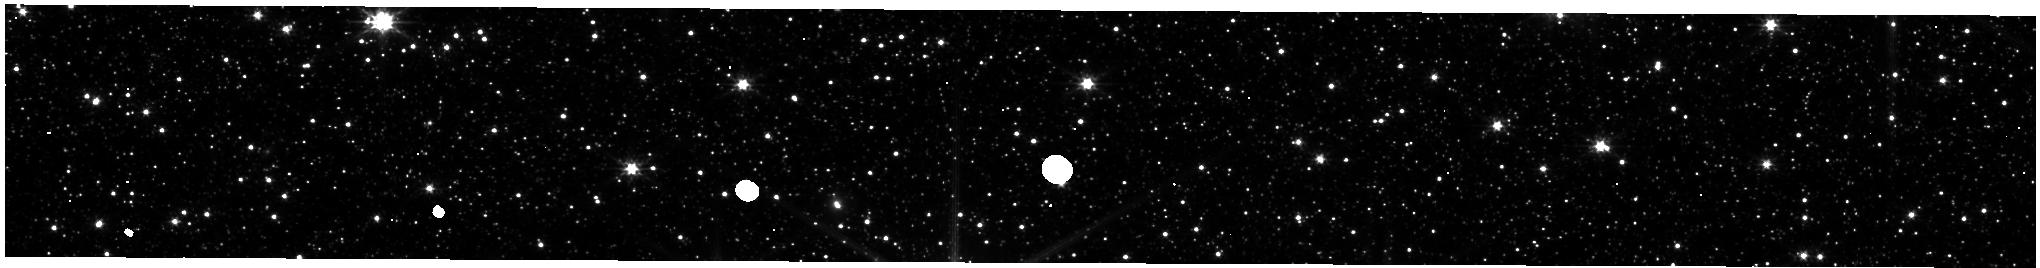
Target: LMC-NIRISS-FGS-ALIGNMENT. Instrument: NIRISS. Filter: CLEAR+F200W. Exposure: 3 min. Observation ID: jw01086-o002_t001_niriss_clear-f200w-substrip256

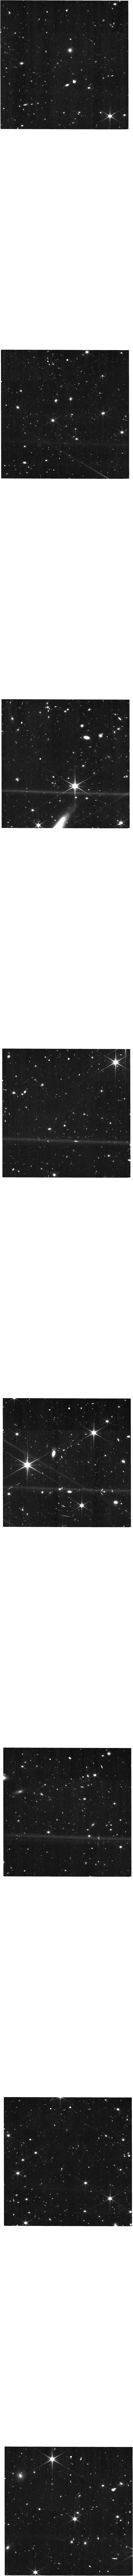
Target: UHER-V3PA204. Instrument: NIRISS. Filter: CLEAR+F150W. Exposure: 27 min. Observation ID: jw01086-o100_t003_niriss_clear-f150w

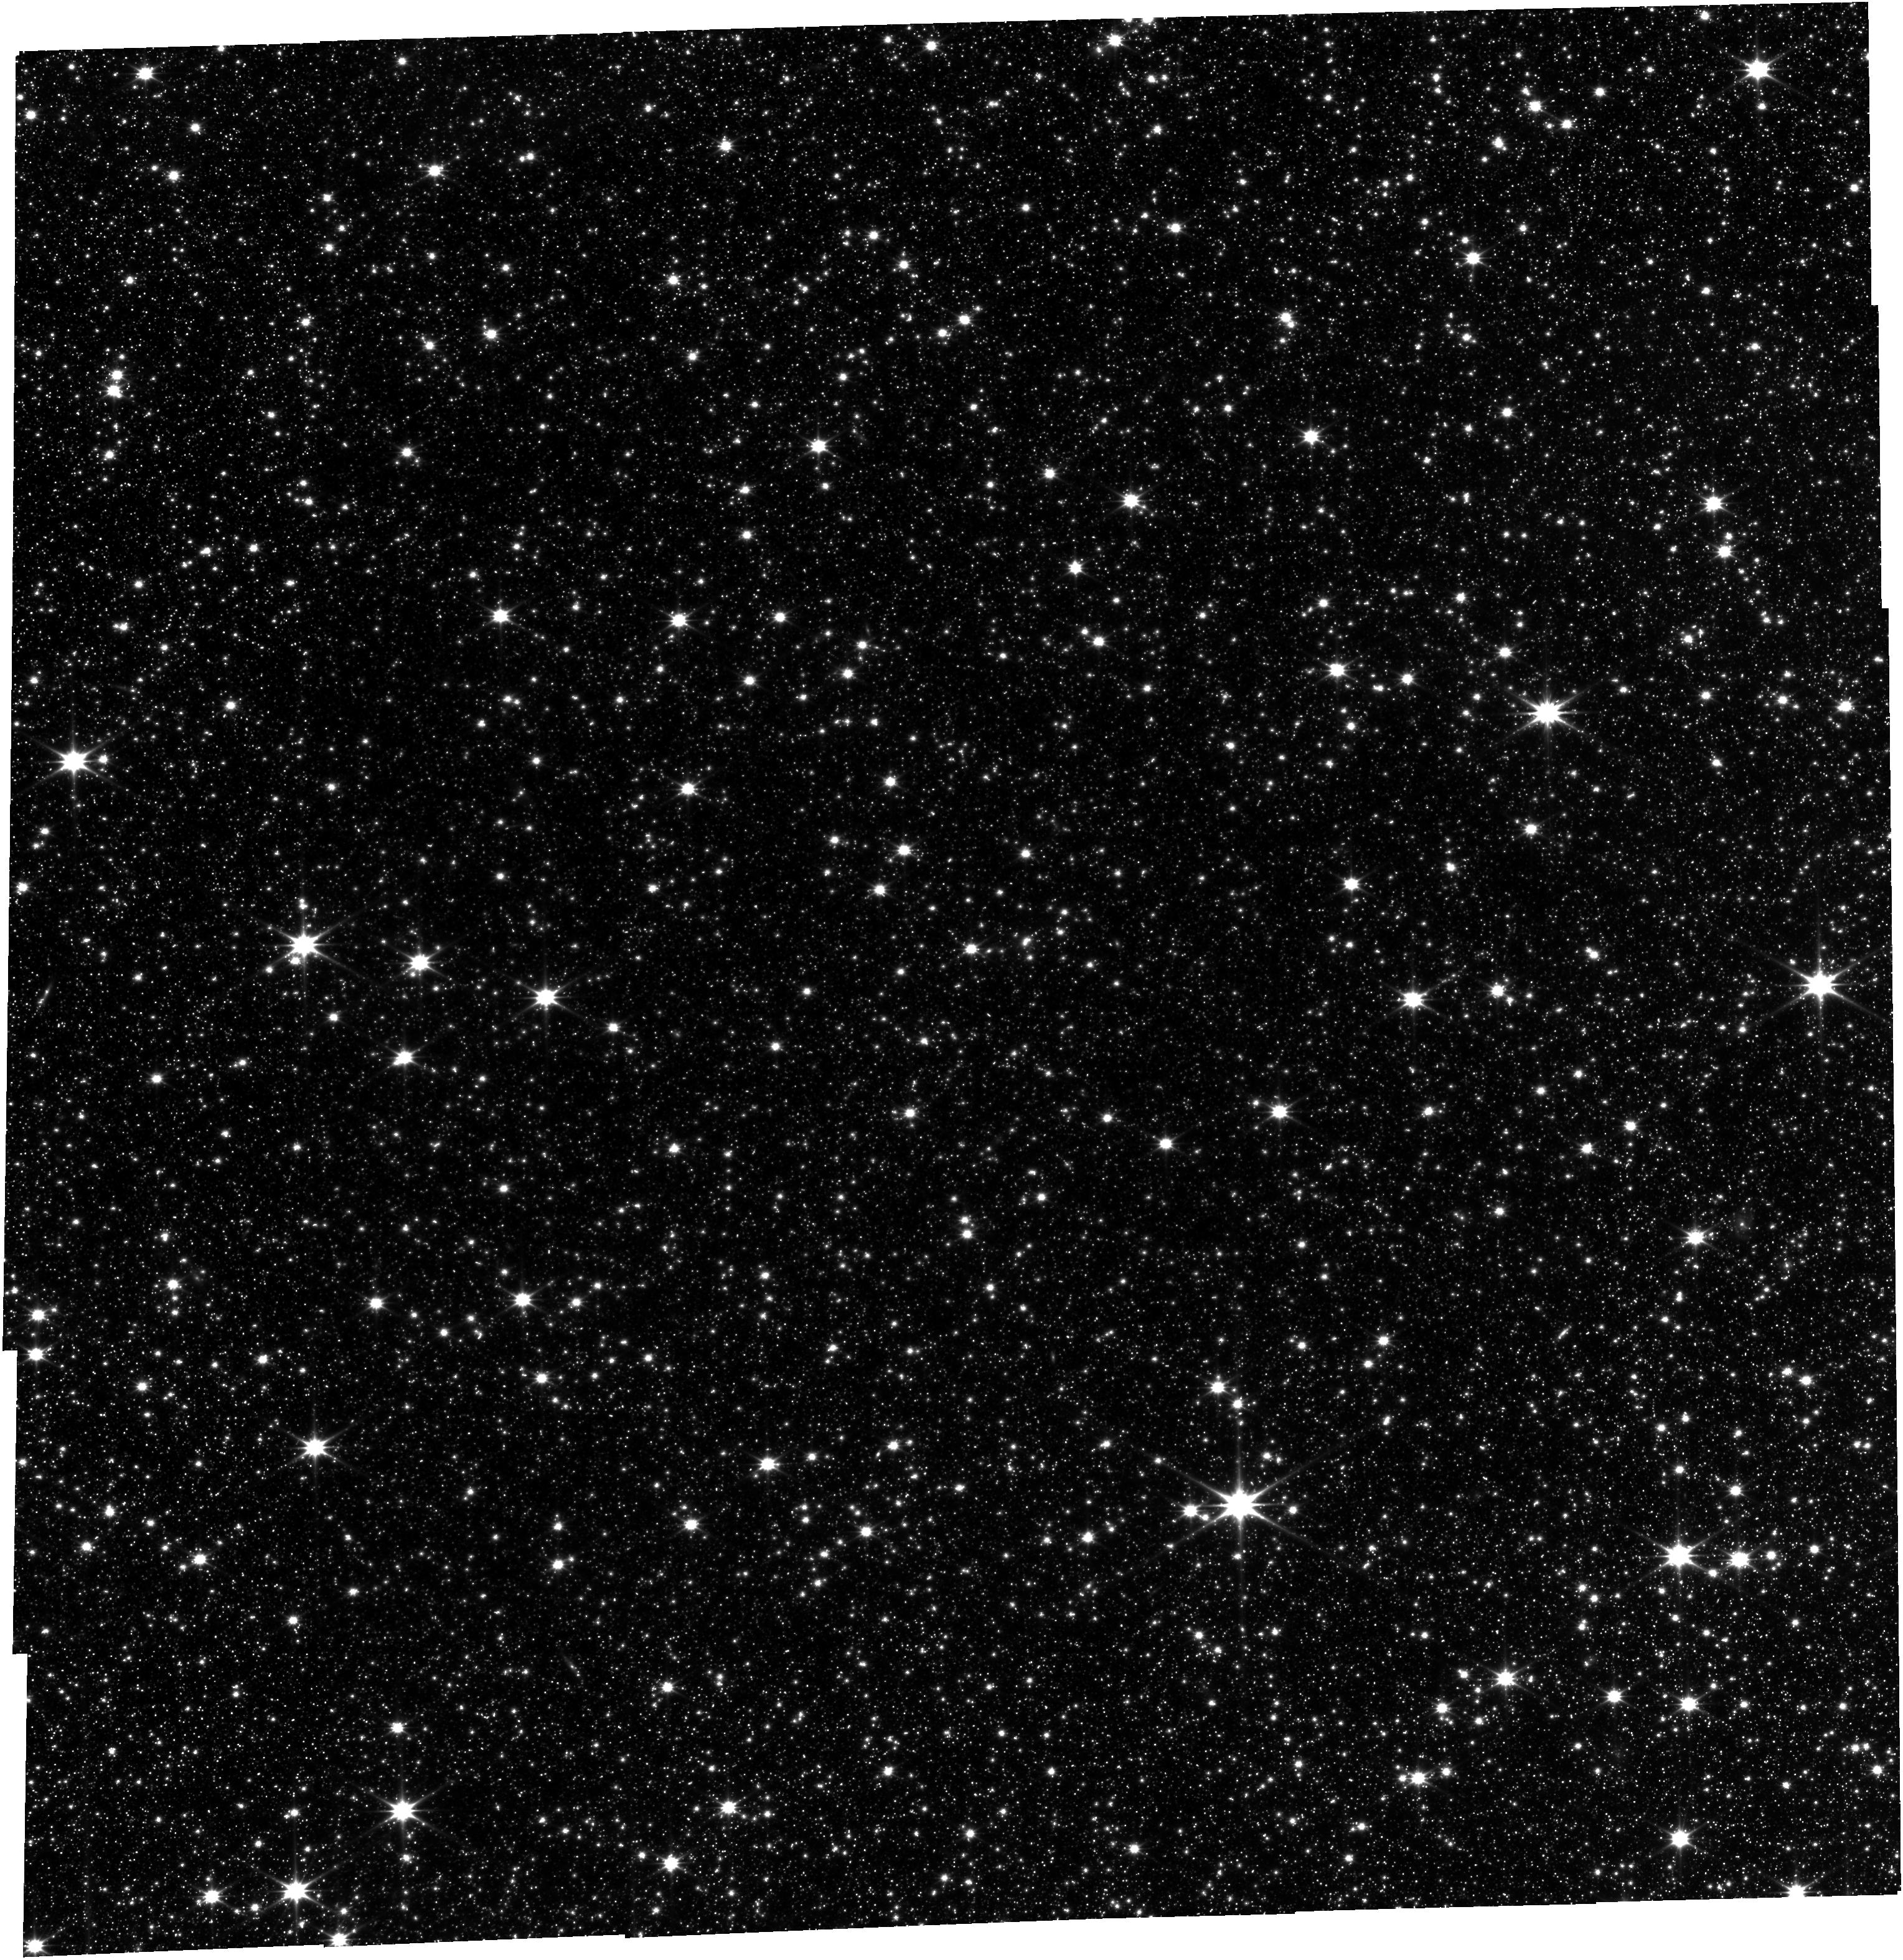
Target: LMC-NIRISS-FGS-ALIGNMENT. Instrument: FGS/FGS1. Filter: OPEN. Exposure: 3.5 h. Observation ID: jw01086-o001_t001_fgs_clear

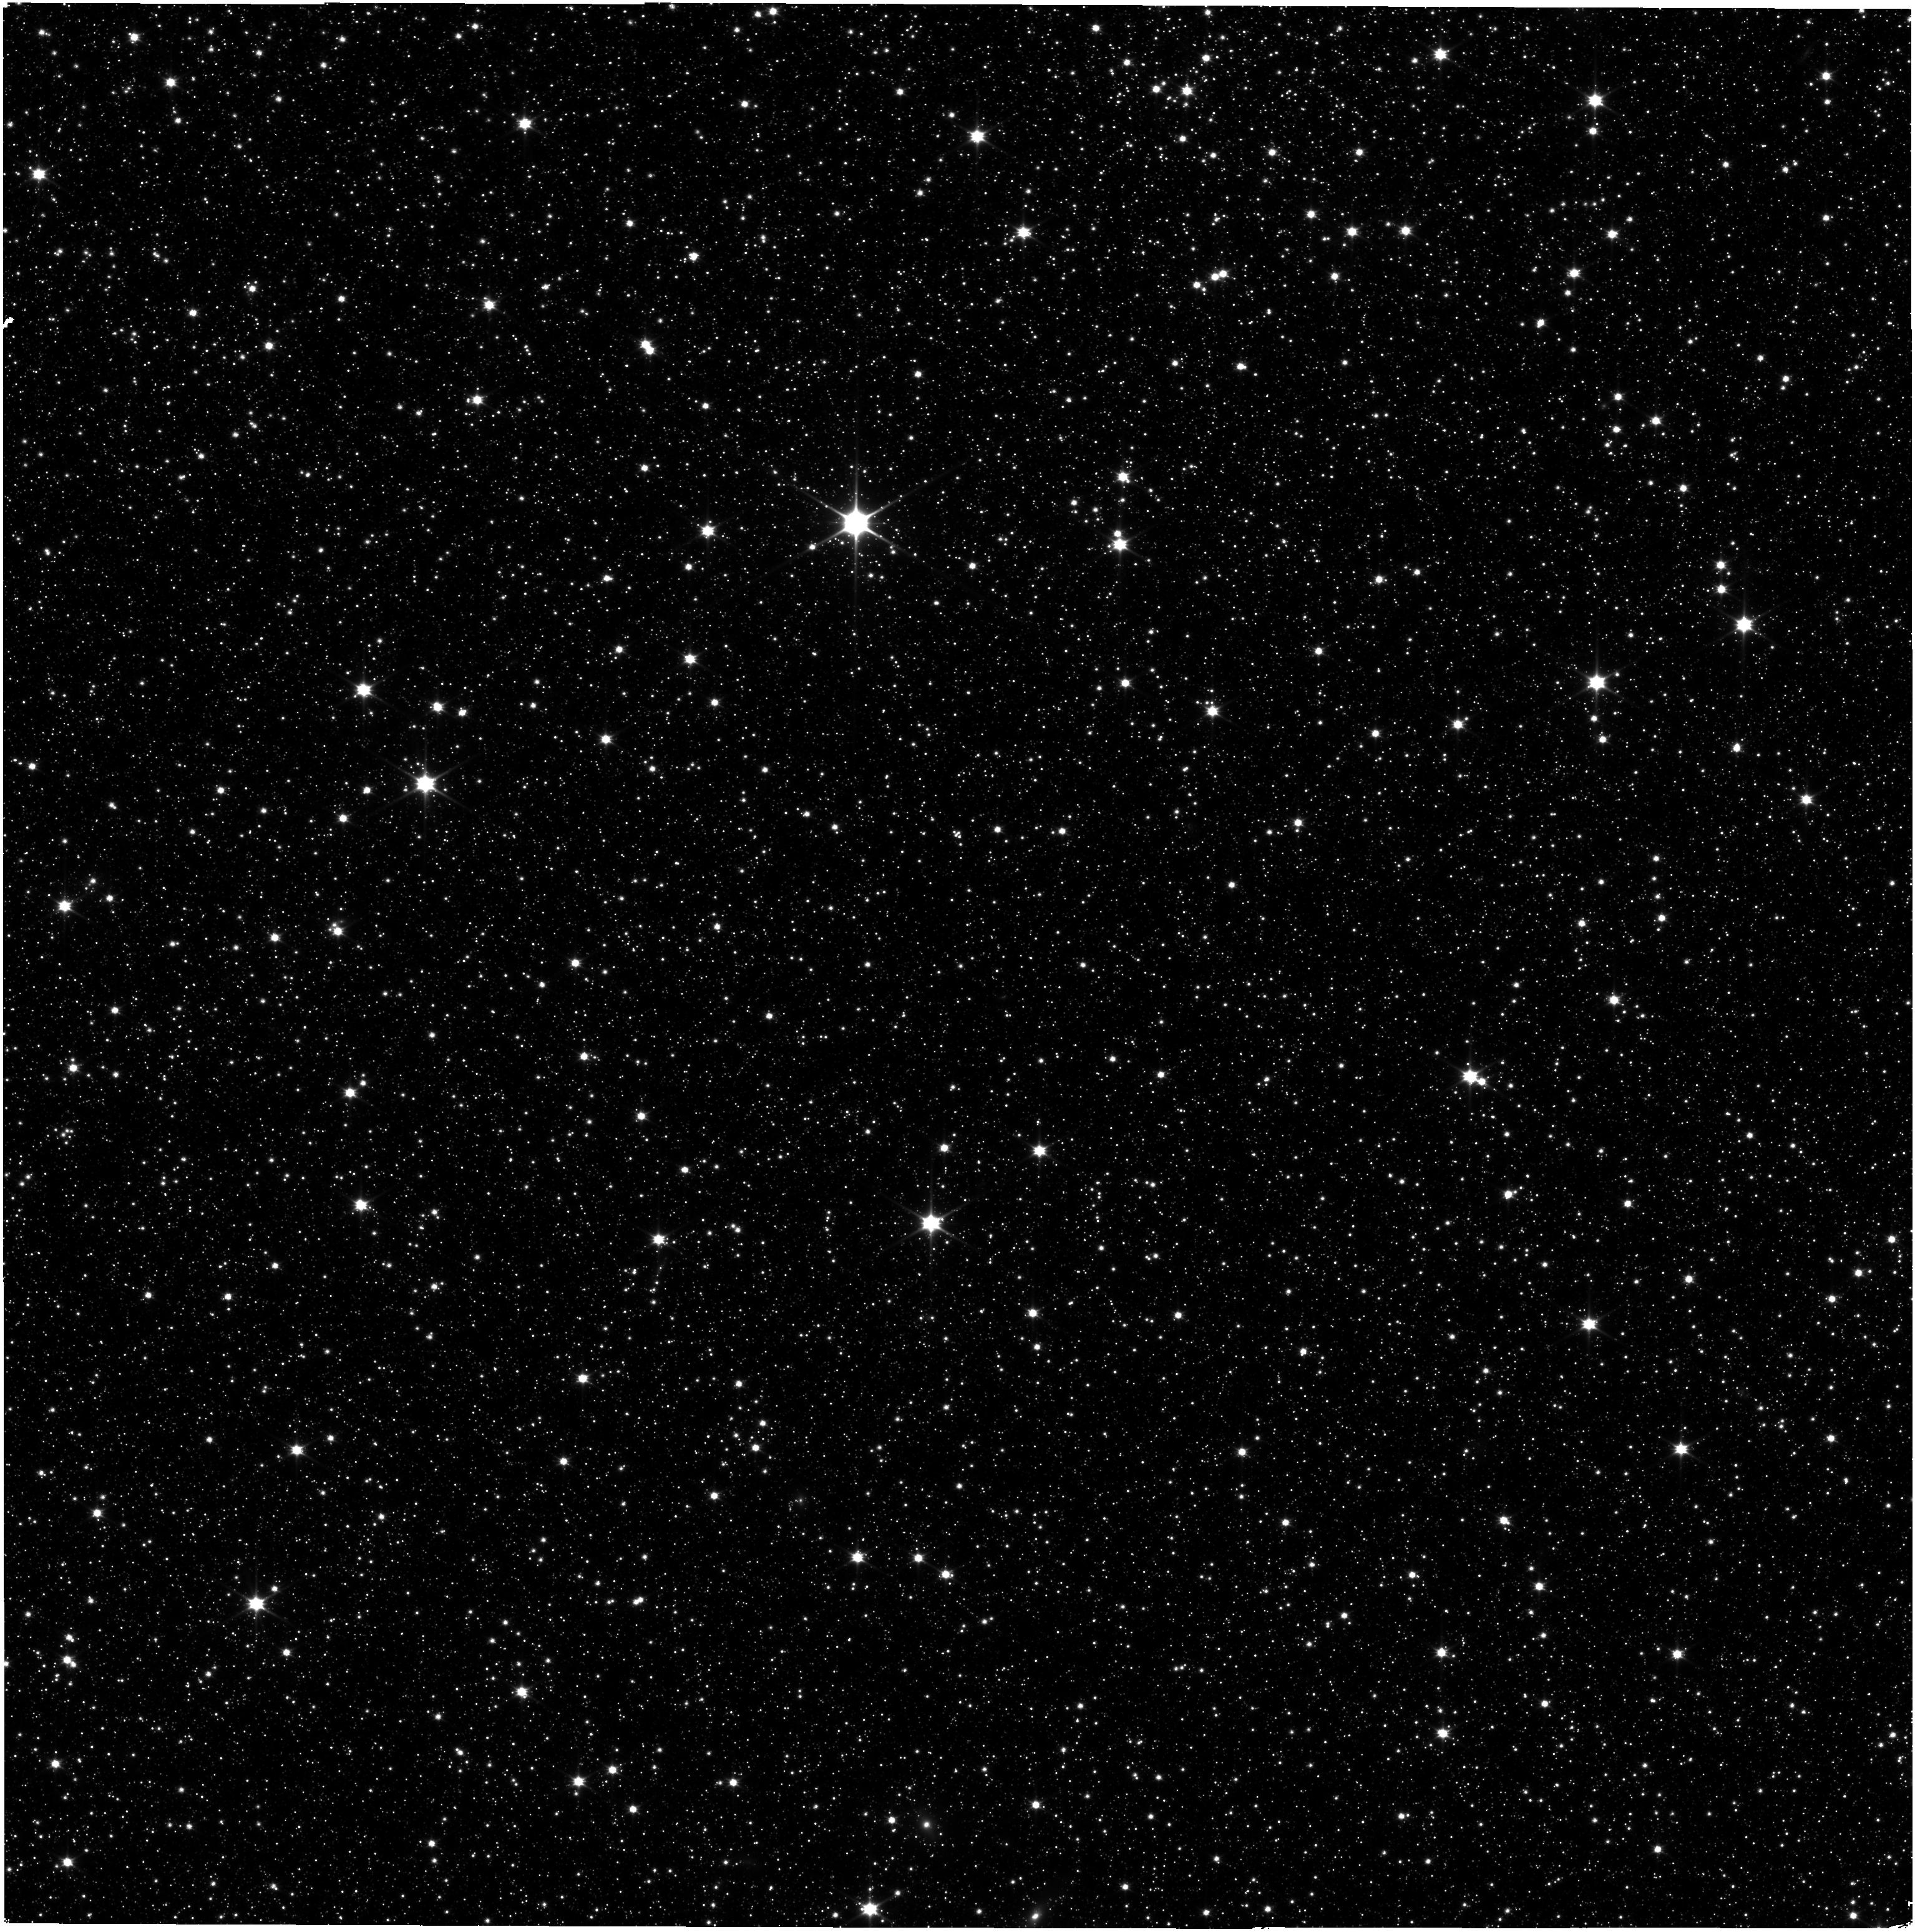
Target: LMC-NIRISS-FGS-ALIGNMENT. Instrument: NIRISS. Filter: CLEAR+F090W. Exposure: 16 min. Observation ID: jw01086-o001_t001_niriss_clear-f090w

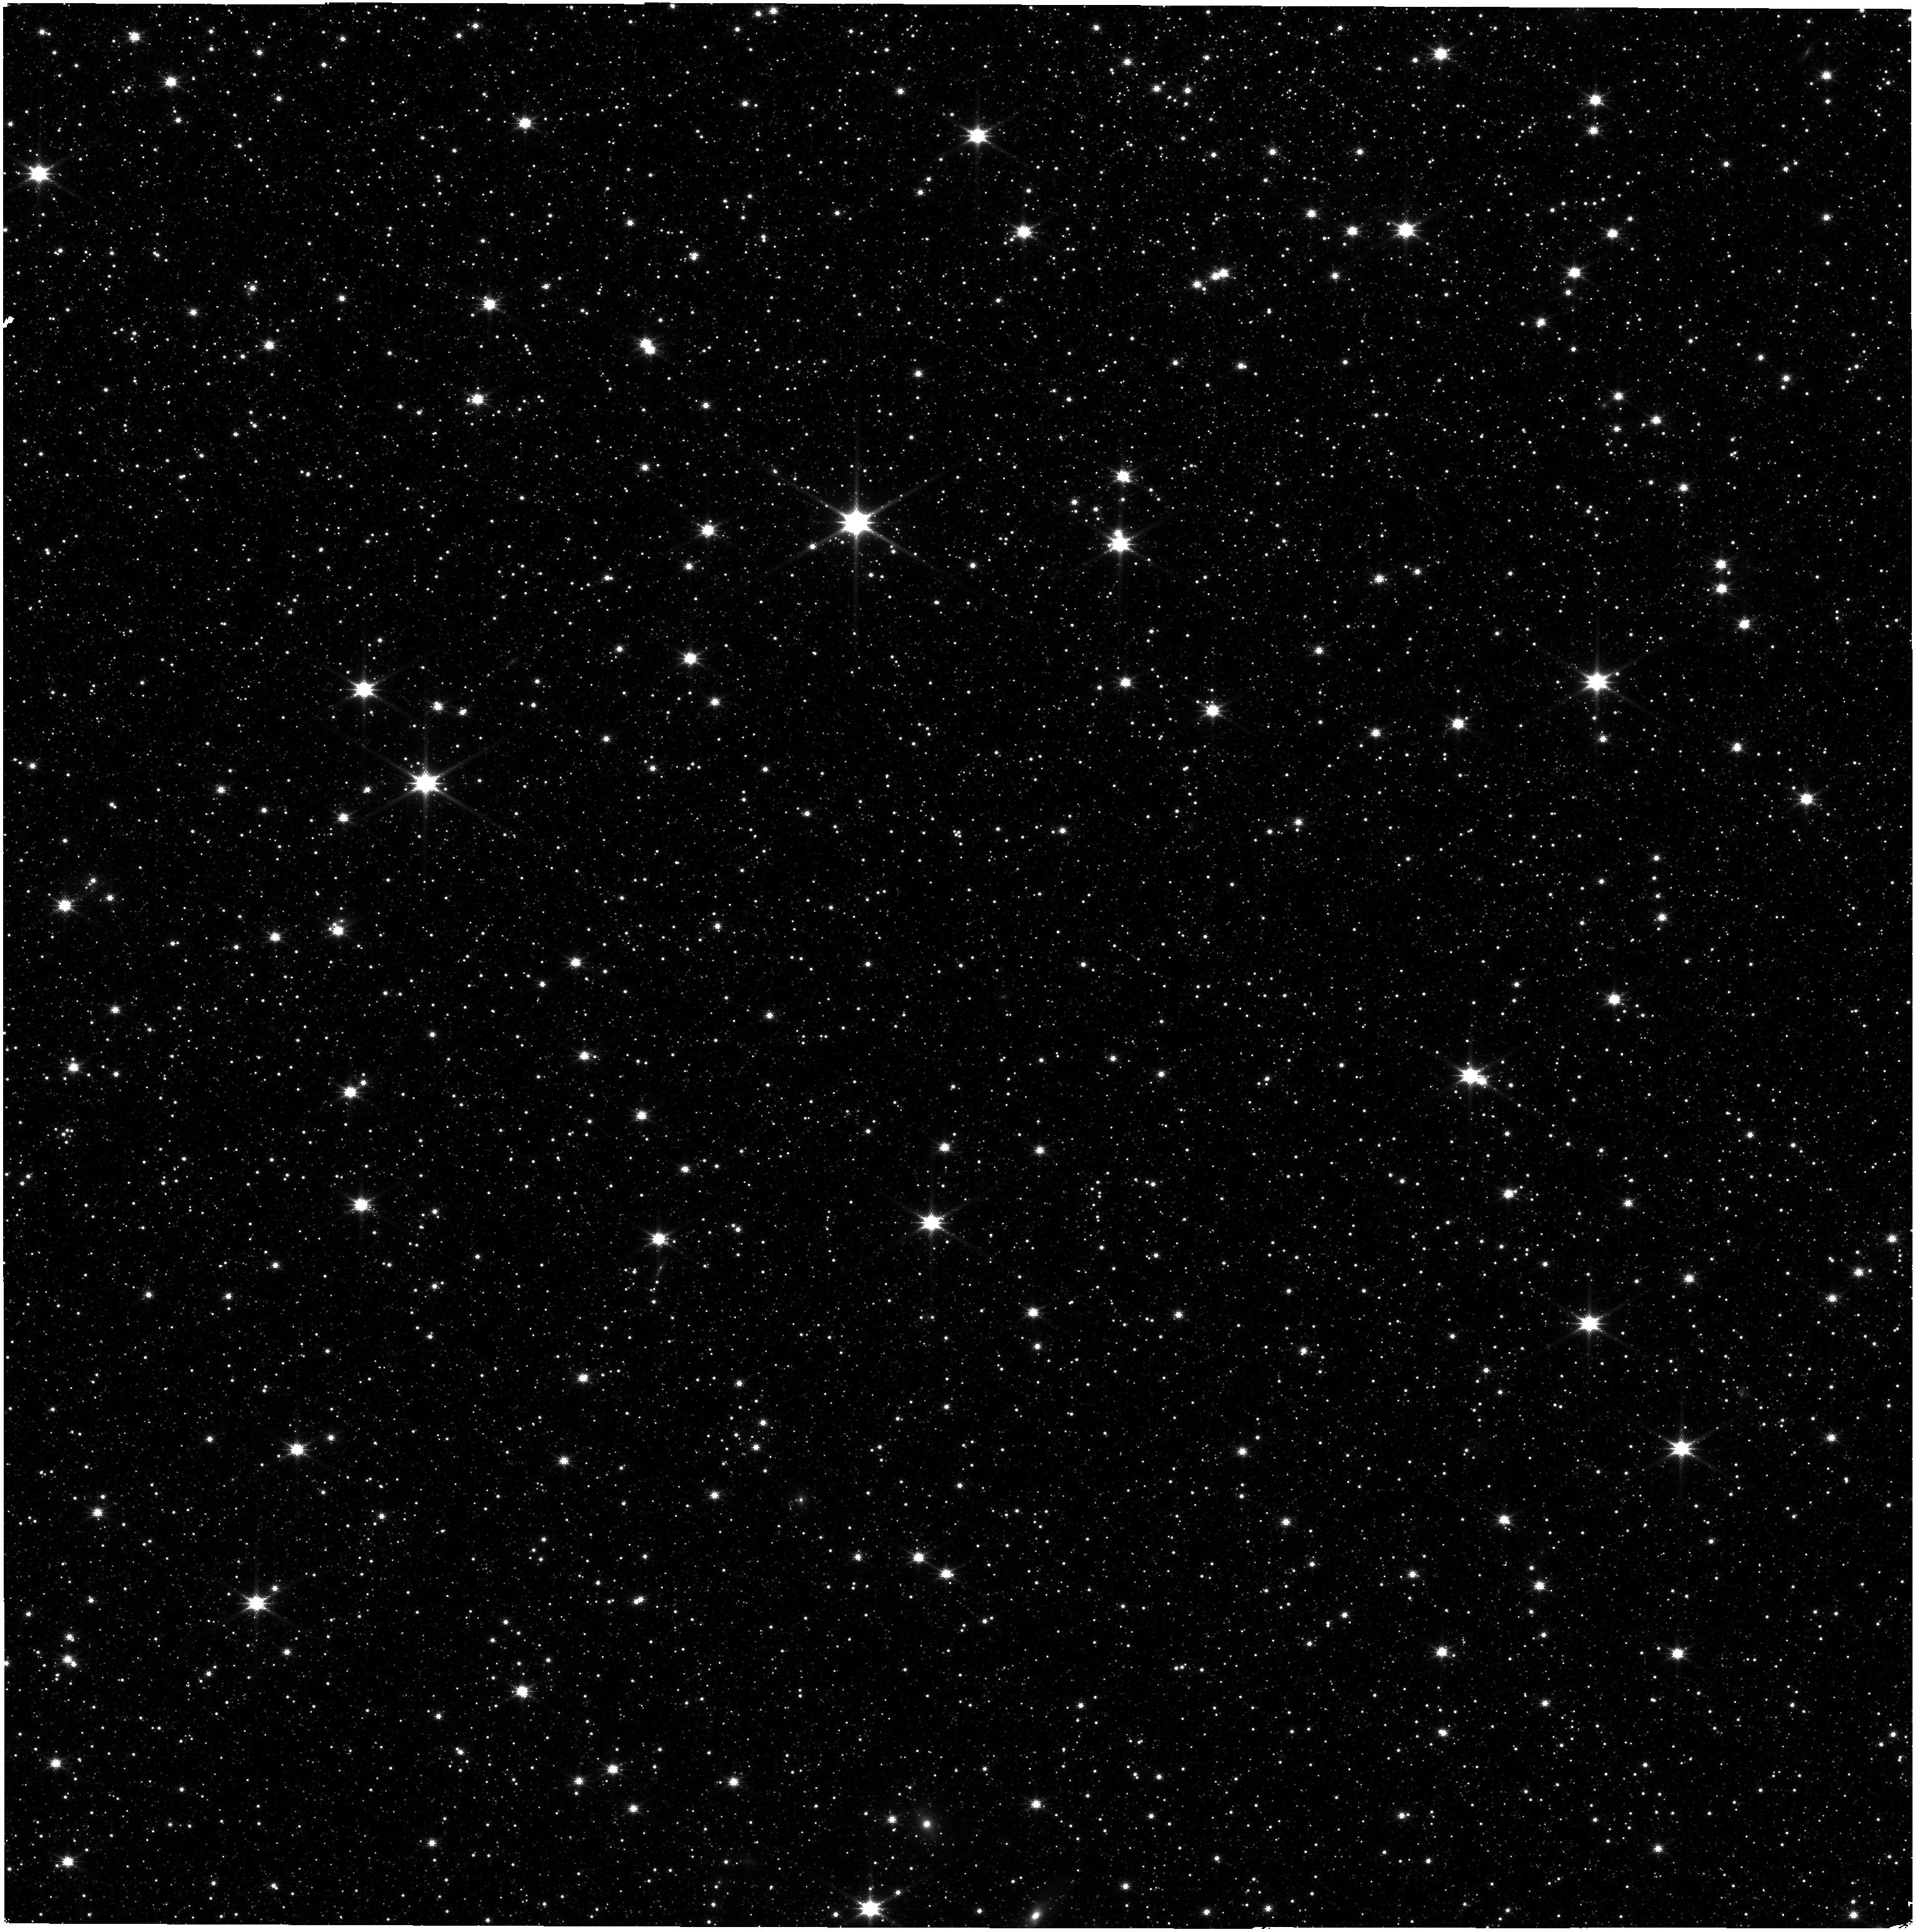
Target: LMC-NIRISS-FGS-ALIGNMENT. Instrument: NIRISS. Filter: CLEAR+F158M. Exposure: 16 min. Observation ID: jw01086-o001_t001_niriss_clear-f158m

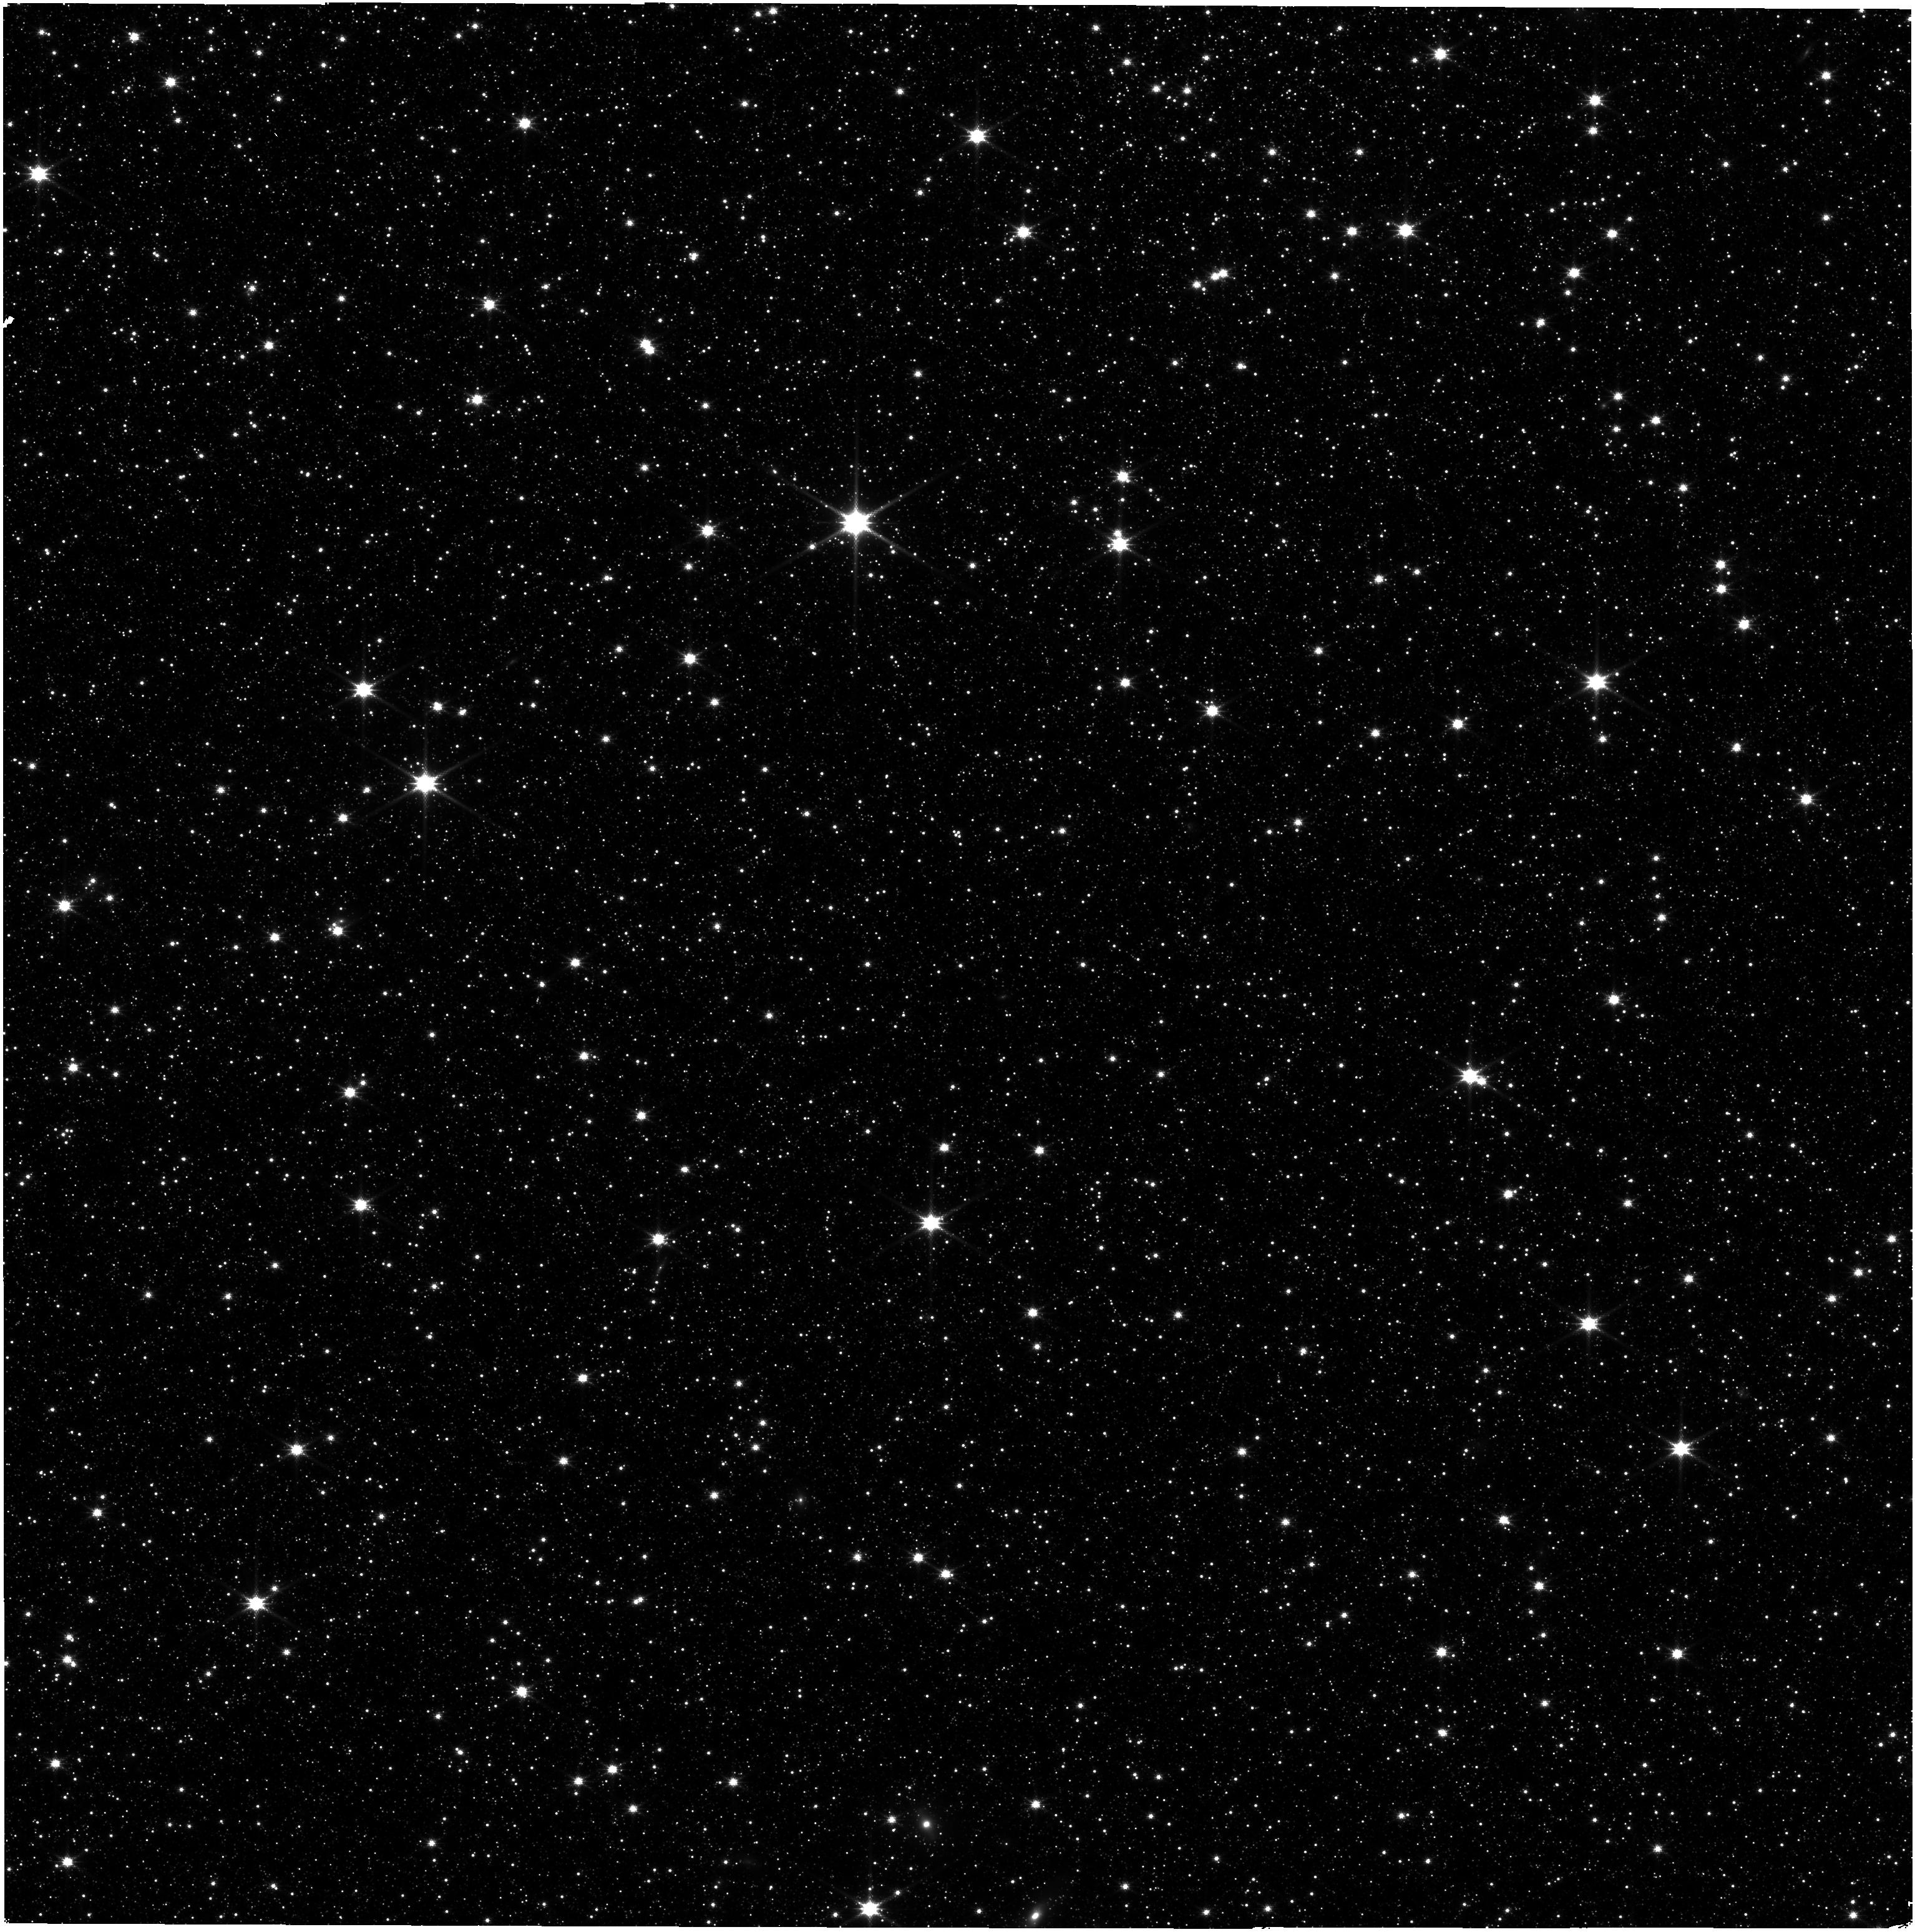
Target: LMC-NIRISS-FGS-ALIGNMENT. Instrument: NIRISS. Filter: CLEAR+F140M. Exposure: 16 min. Observation ID: jw01086-o001_t001_niriss_clear-f140m

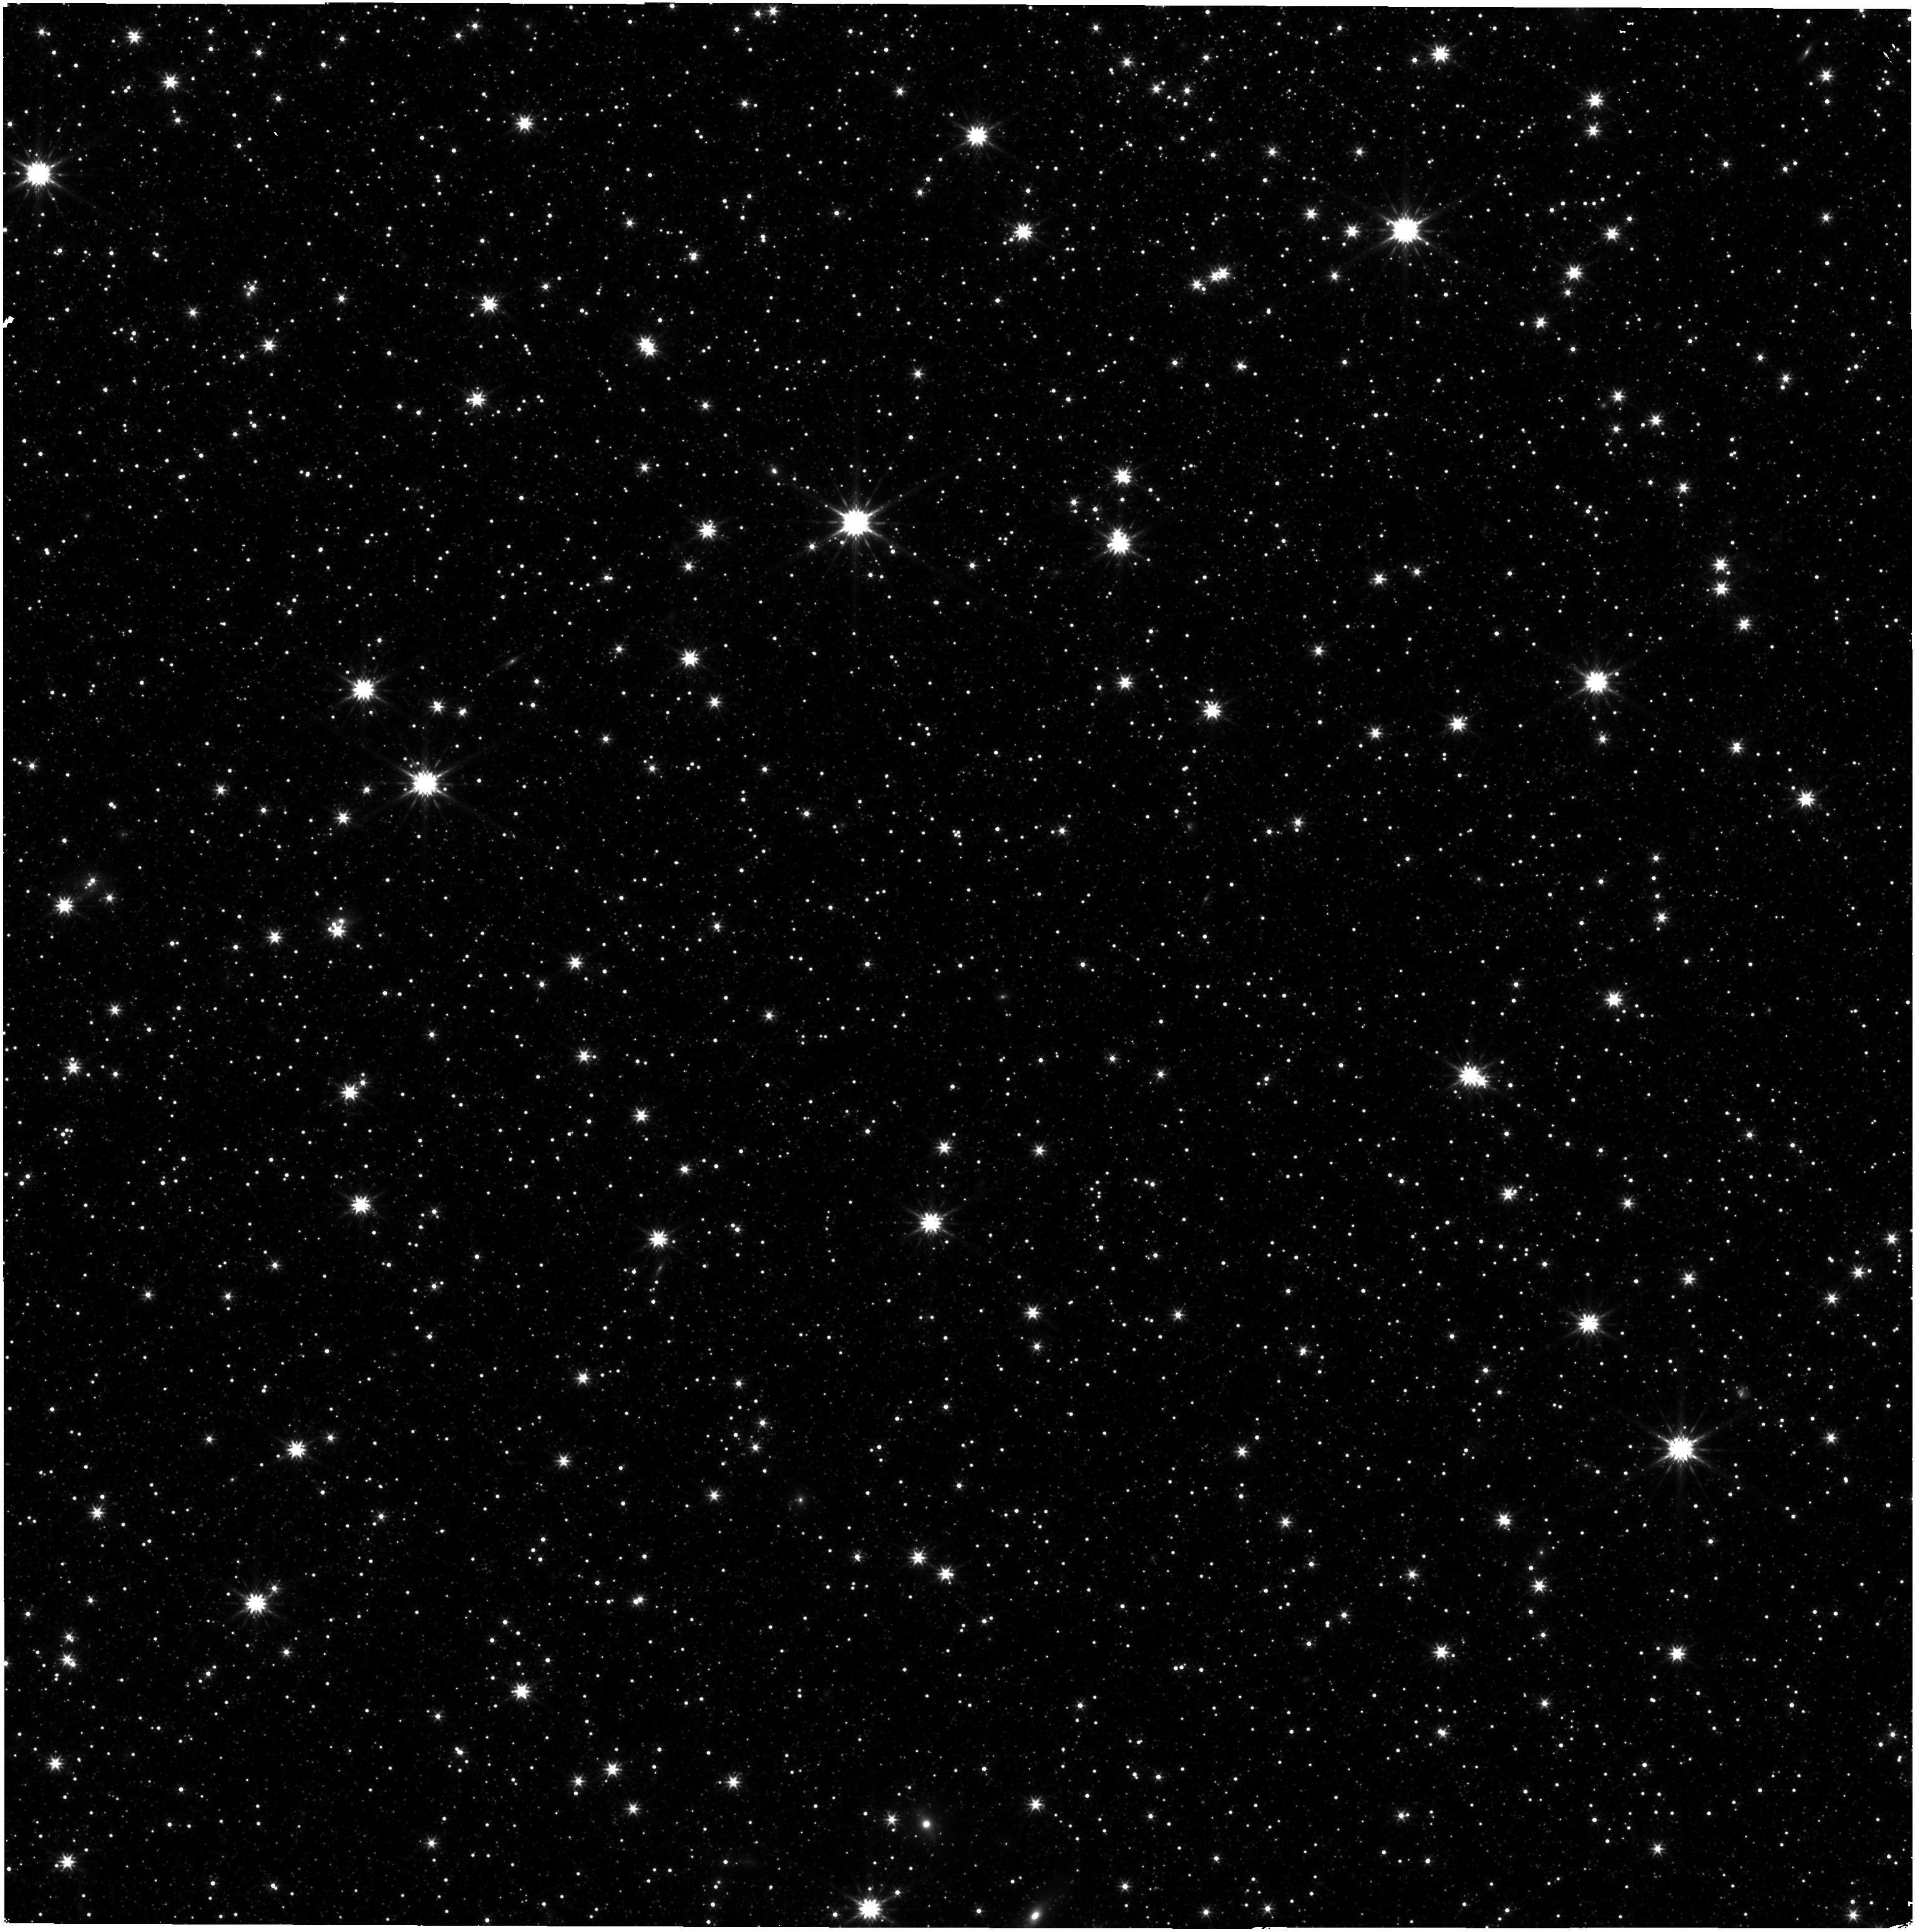
Target: LMC-NIRISS-FGS-ALIGNMENT. Instrument: NIRISS. Filter: F277W. Exposure: 32 min. Observation ID: jw01086-o001_t001_niriss_clearp-f277w

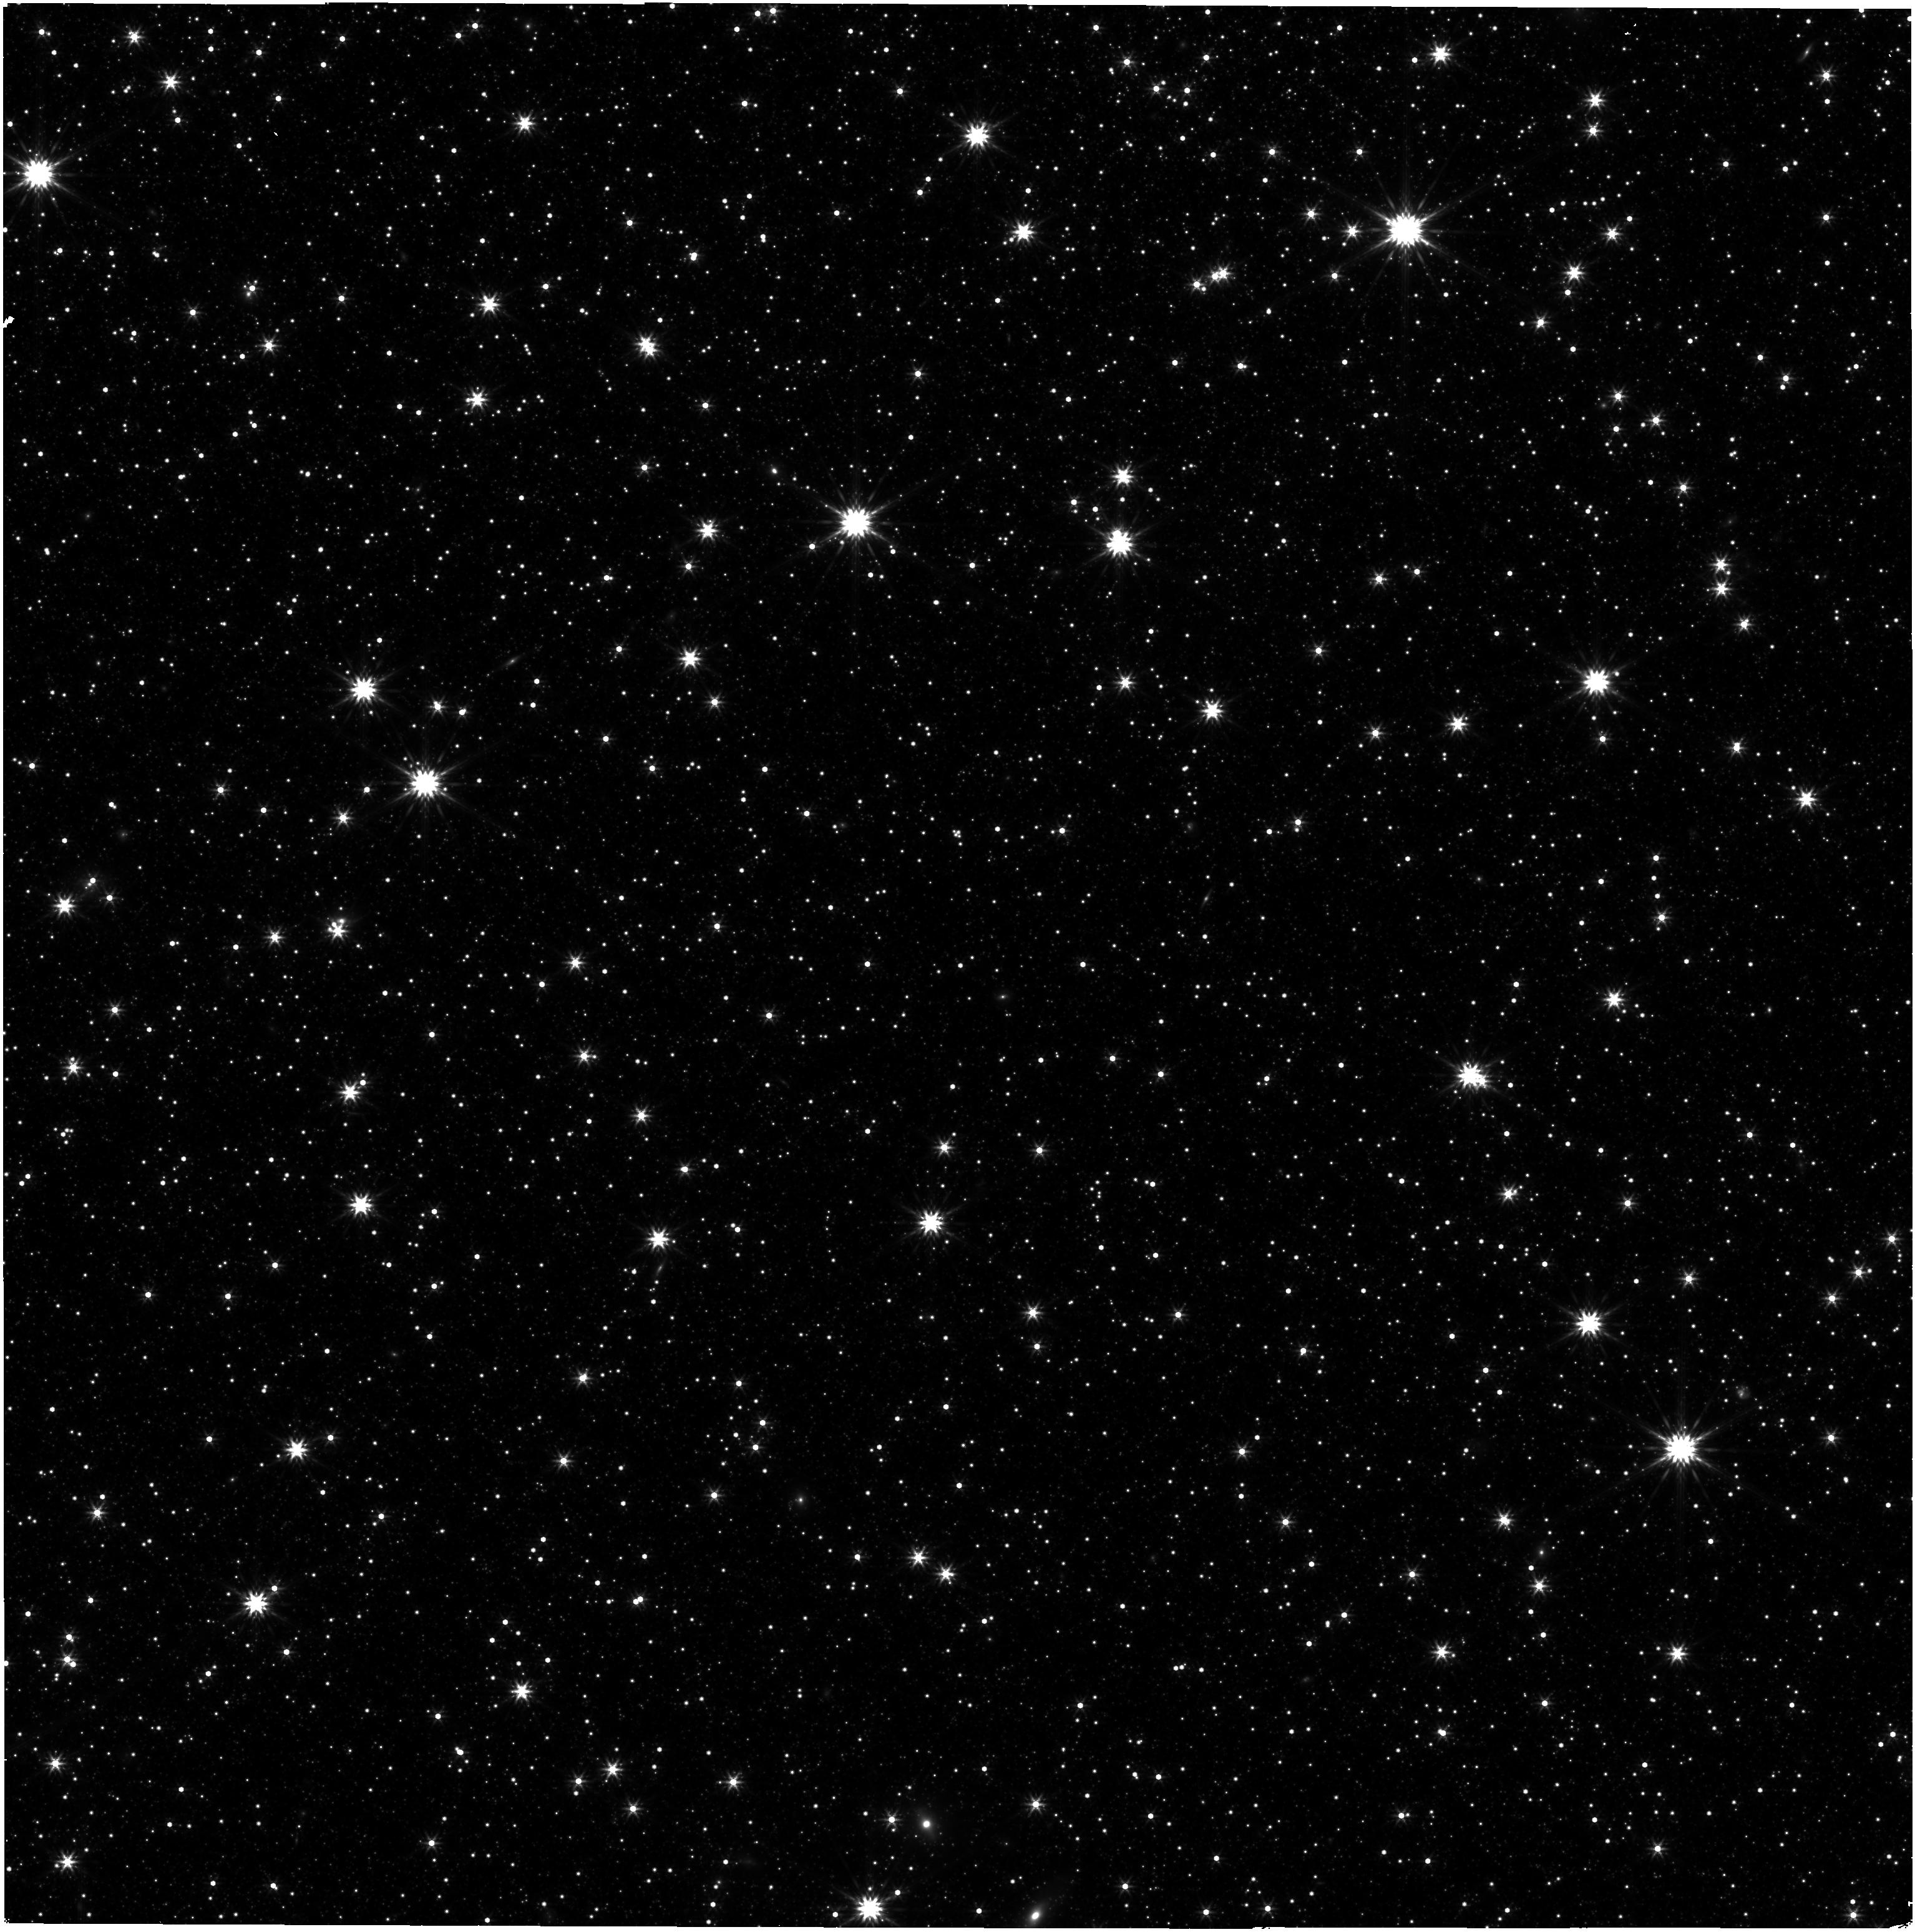
Target: LMC-NIRISS-FGS-ALIGNMENT. Instrument: NIRISS. Filter: F356W. Exposure: 32 min. Observation ID: jw01086-o001_t001_niriss_clearp-f356w

External Flat Fields (L-flats)  and Distortion (PI: Martel, Andre)

The low-frequency component of the high S/N-ratio ground flats will be updated when the Observatory and NIRISS are in their final on-orbit configurations by observing a mosaic of the calibrated LMC astrometric field in all the medium- and broad-band filters of NIRISS. The distortion coefficients, pixel area map, and geometric scale factors of NIRISS will also be measured for each filter. Basic photometric correlations will also be verified between the subarrays.